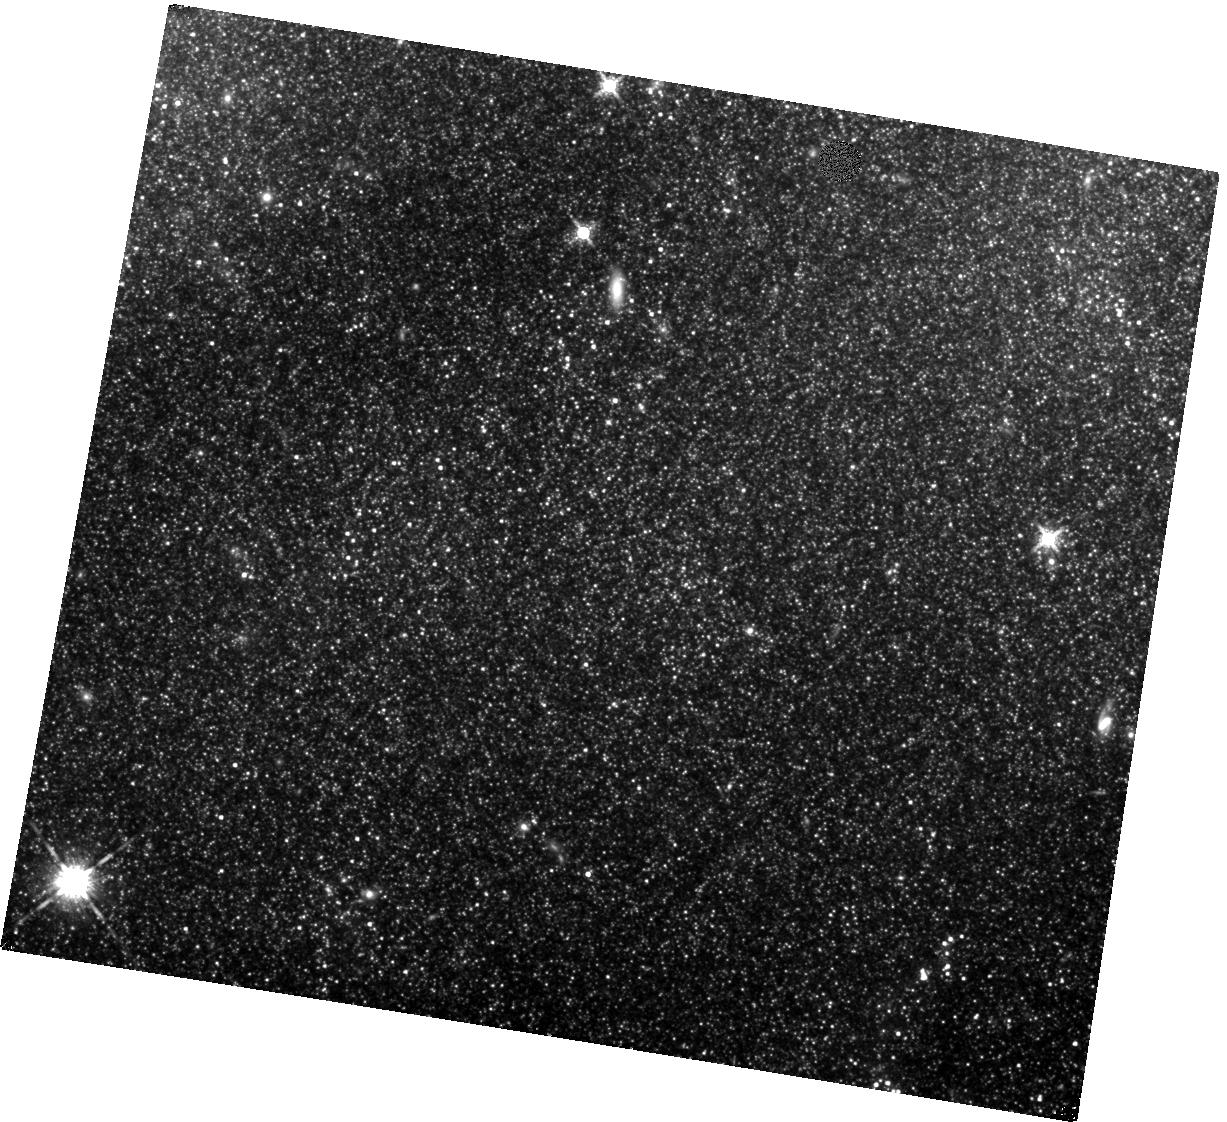
Target: SN-2011FE
Instrument: WFC3/IR
Filter: F160W
Exposure: 22 min
Observation ID: hst_16744_02_wfc3_ir_f160w_ieq602

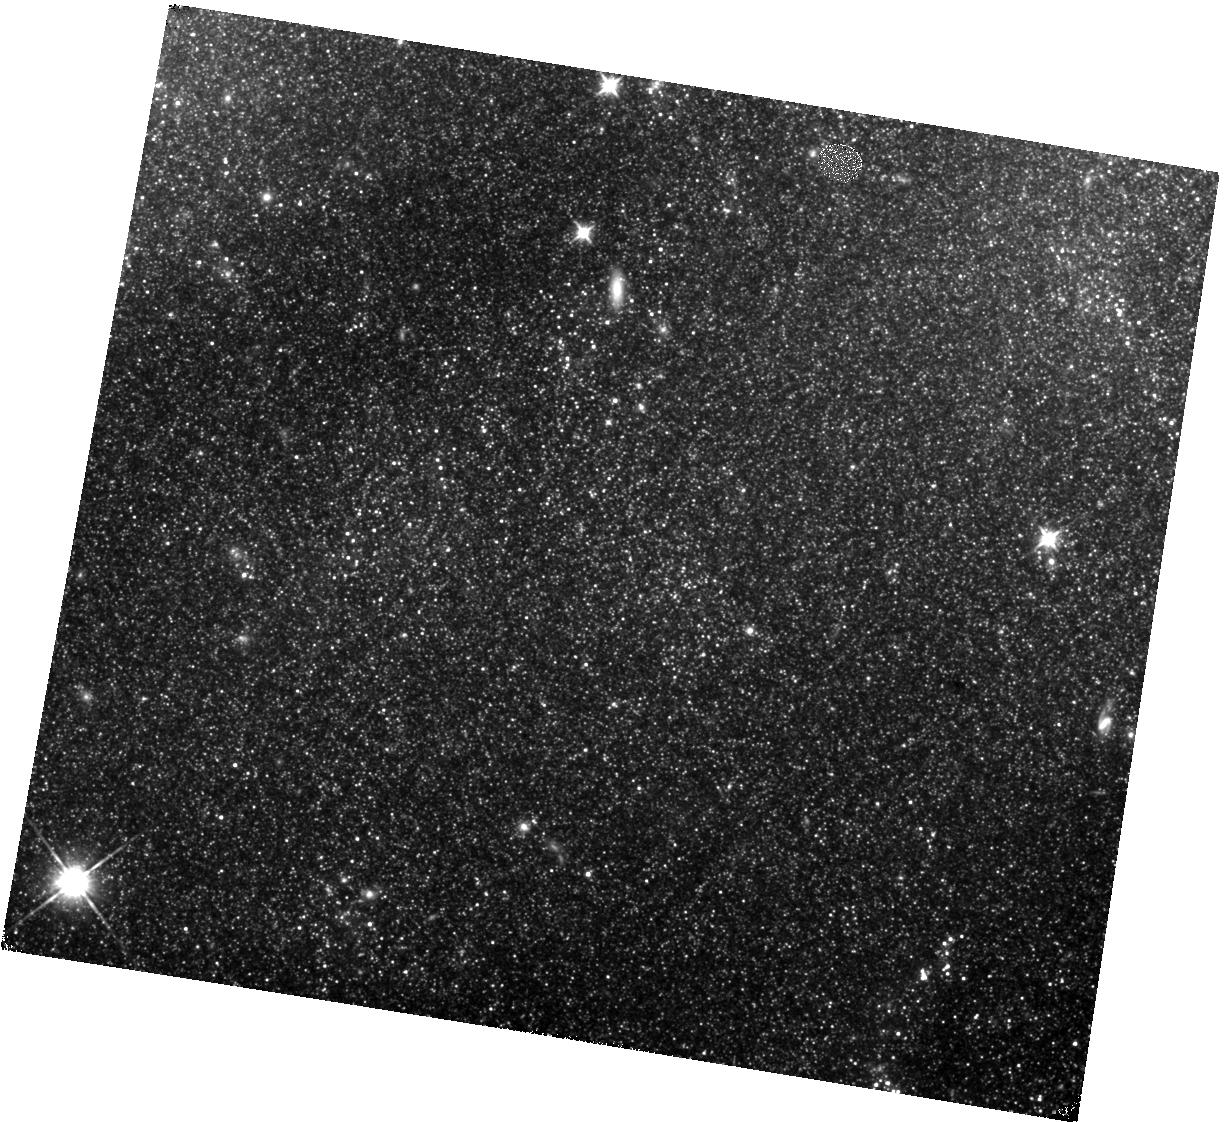
Target: SN-2011FE
Instrument: WFC3/IR
Filter: F110W
Exposure: 20 min
Observation ID: hst_16744_02_wfc3_ir_f110w_ieq602

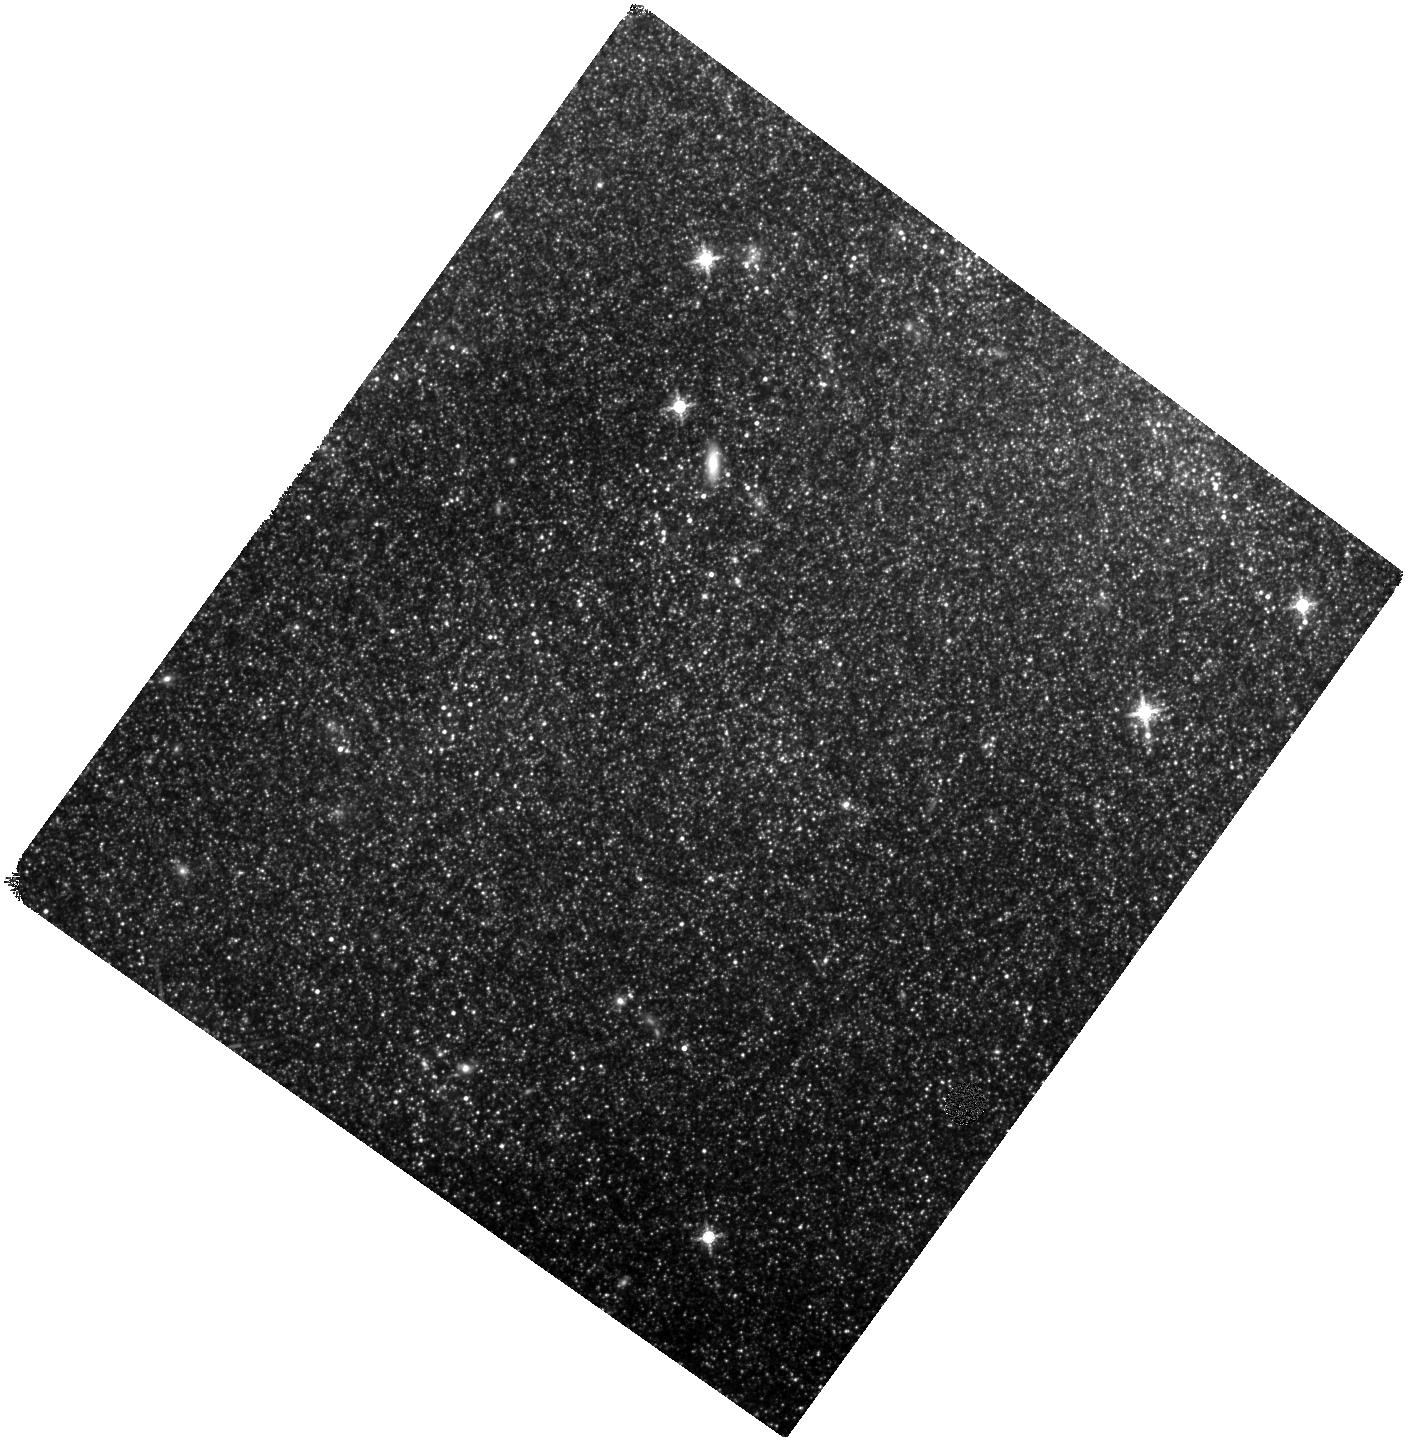
Target: SN-2011FE
Instrument: WFC3/IR
Filter: F160W
Exposure: 22 min
Observation ID: hst_16744_04_wfc3_ir_f160w_ieq604

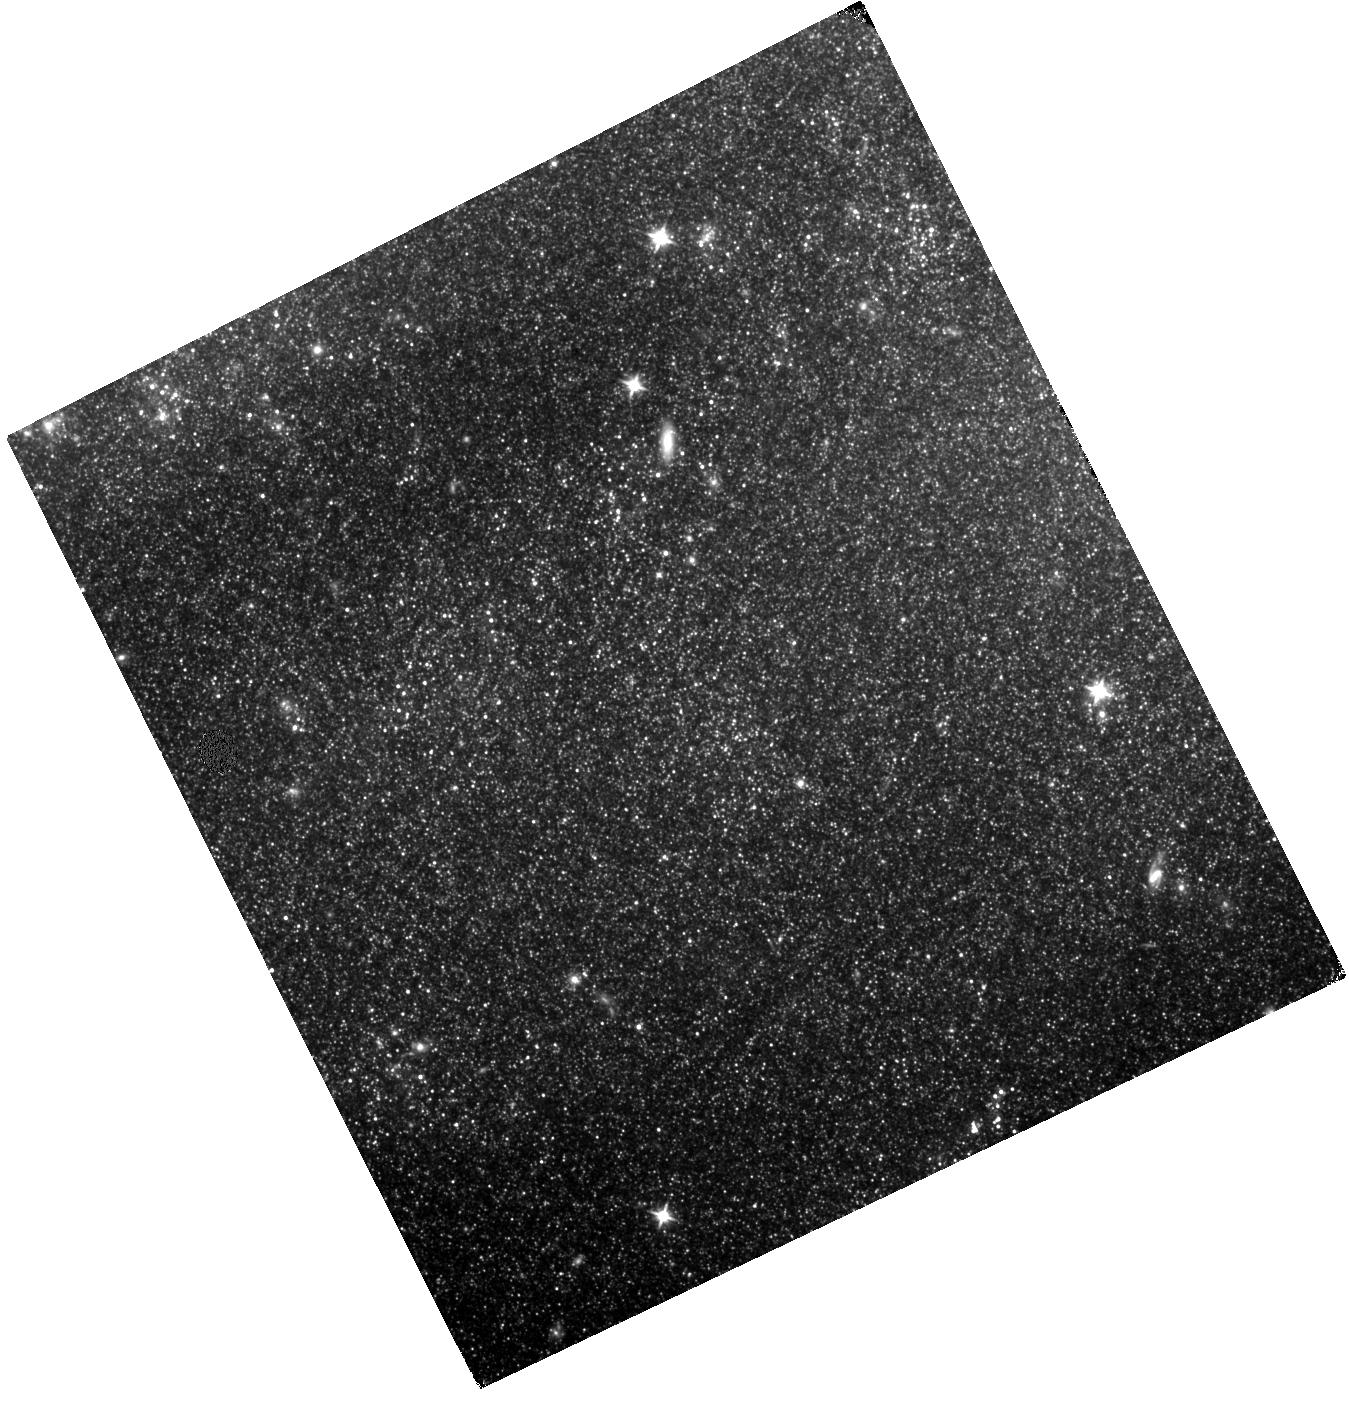
Target: SN-2011FE
Instrument: WFC3/IR
Filter: F110W
Exposure: 20 min
Observation ID: hst_16744_05_wfc3_ir_f110w_ieq605

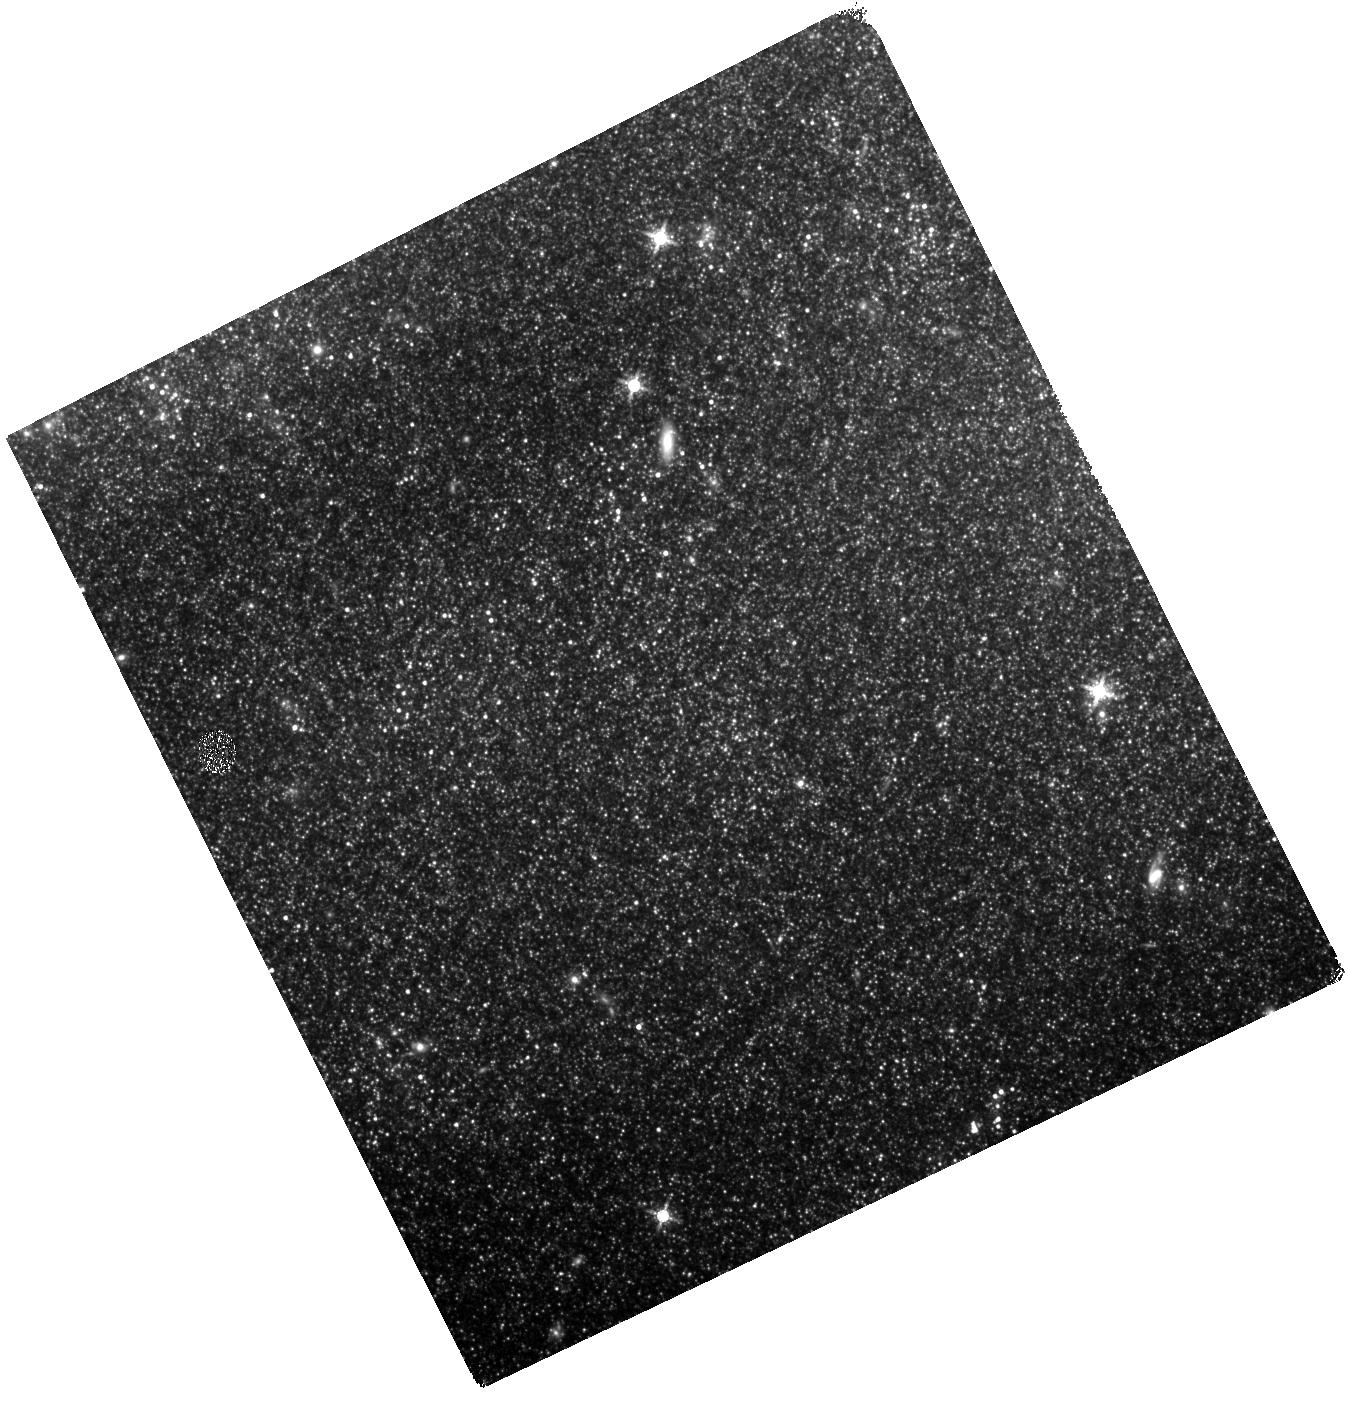
Target: SN-2011FE
Instrument: WFC3/IR
Filter: F160W
Exposure: 22 min
Observation ID: hst_16744_05_wfc3_ir_f160w_ieq605

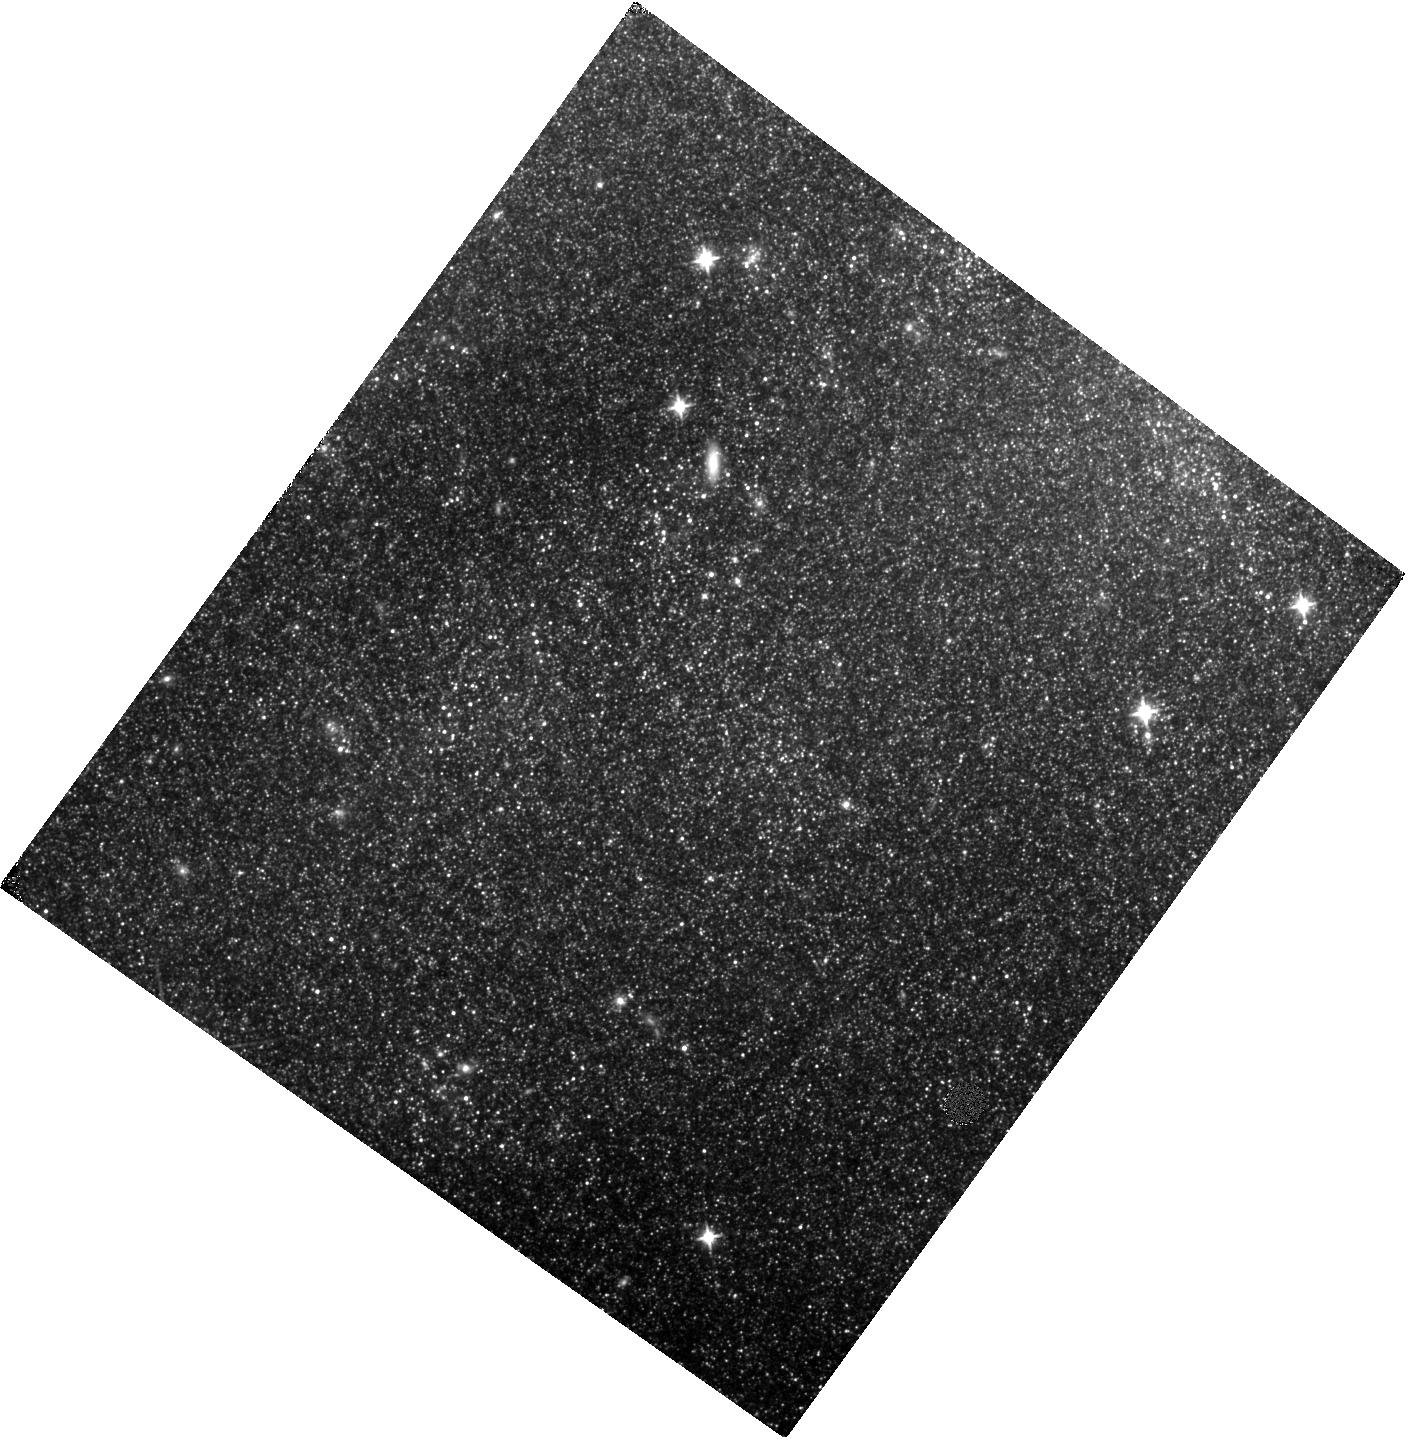
Target: SN-2011FE
Instrument: WFC3/IR
Filter: F110W
Exposure: 20 min
Observation ID: hst_16744_04_wfc3_ir_f110w_ieq604

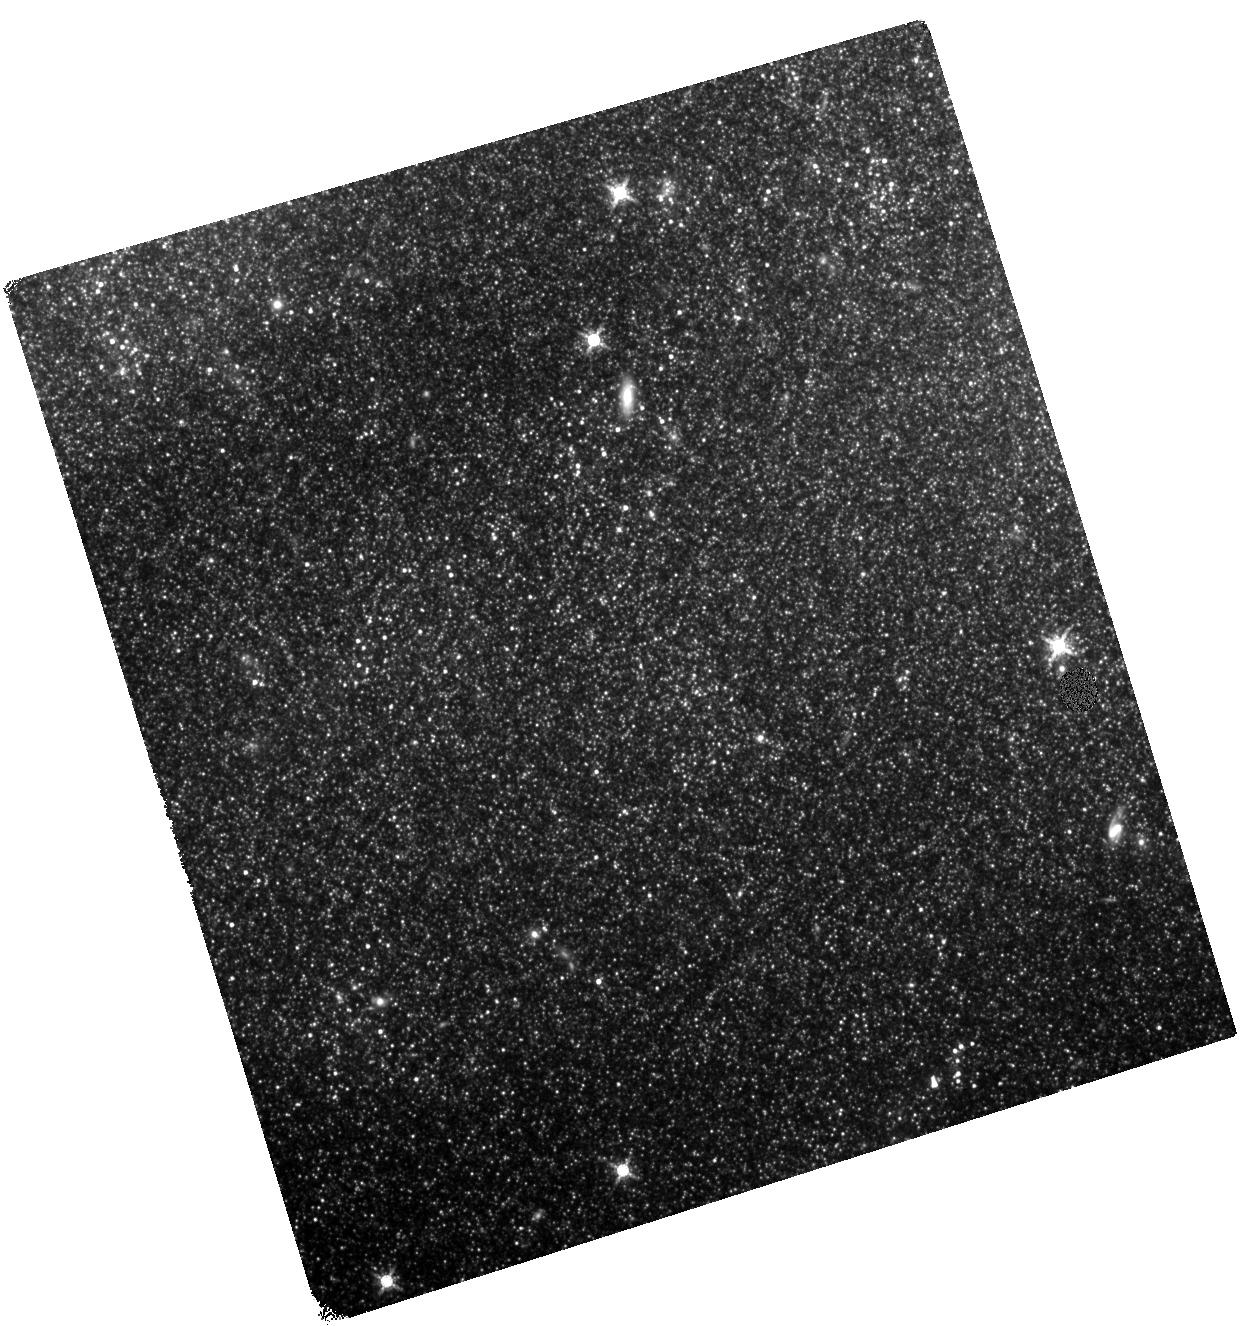
Target: SN-2011FE
Instrument: WFC3/IR
Filter: F160W
Exposure: 22 min
Observation ID: hst_16744_03_wfc3_ir_f160w_ieq603

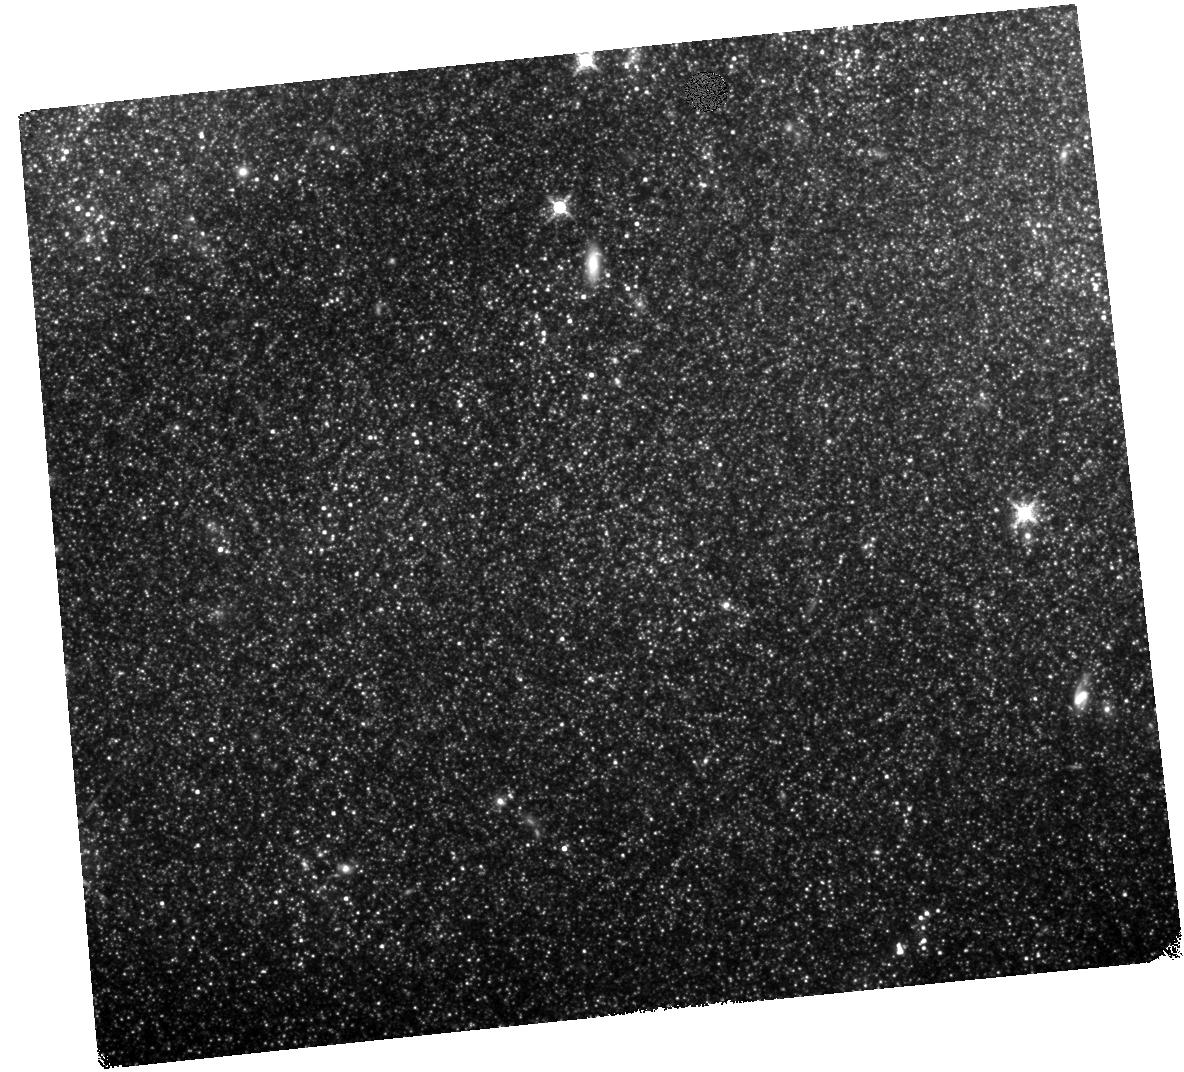
Target: SN-2011FE
Instrument: WFC3/IR
Filter: F160W
Exposure: 22 min
Observation ID: hst_16744_01_wfc3_ir_f160w_ieq601

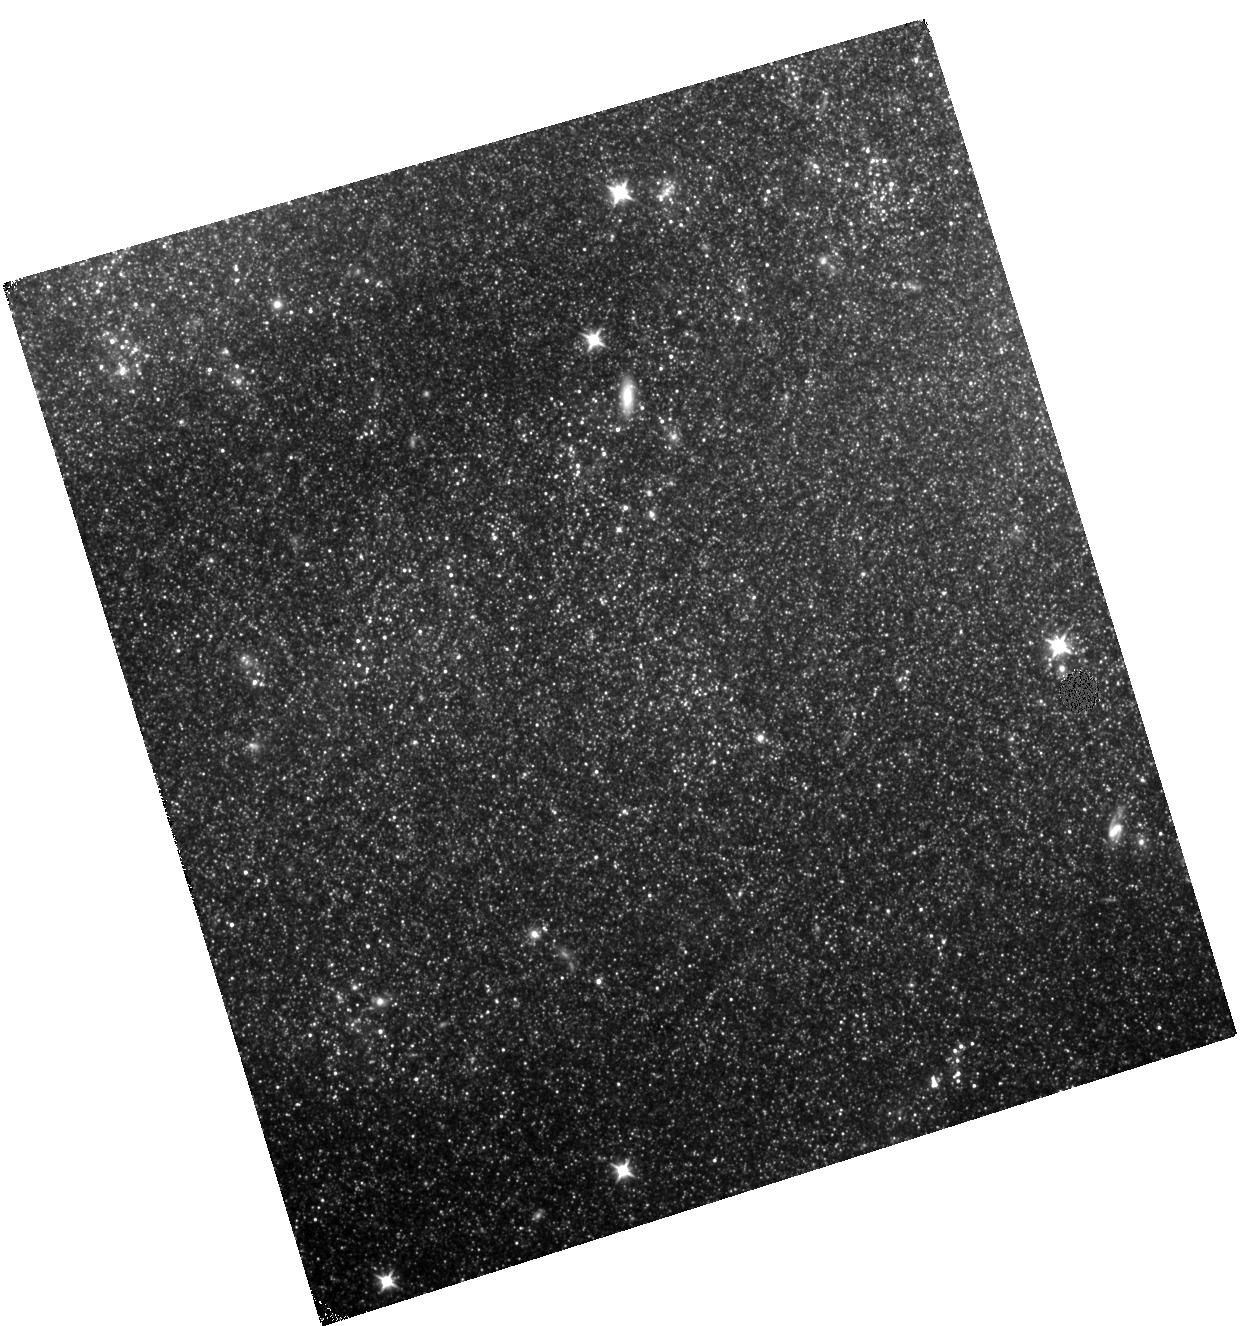
Target: SN-2011FE
Instrument: WFC3/IR
Filter: F110W
Exposure: 20 min
Observation ID: hst_16744_03_wfc3_ir_f110w_ieq603

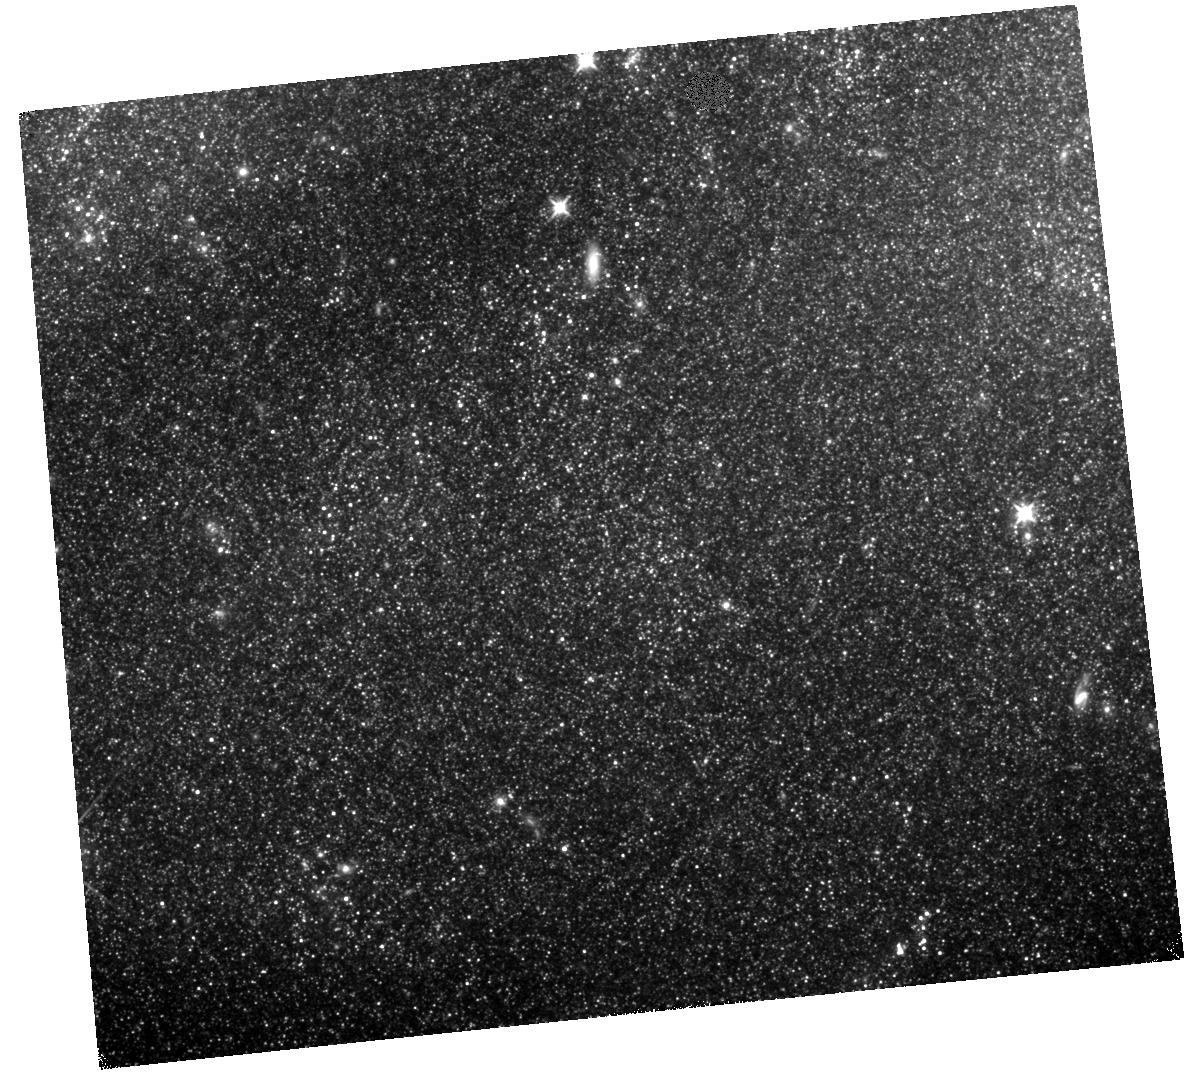
Target: SN-2011FE
Instrument: WFC3/IR
Filter: F110W
Exposure: 20 min
Observation ID: hst_16744_01_wfc3_ir_f110w_ieq601

A Mira Distance to M101: Towards a Sub-3% Hubble Constant with Miras and a NIR Candle for JWST and Roman (PI: Huang, Caroline)

The discrepancy between local measurements of the Hubble constant (H0) and the value inferred from observations of the CMB may be our strongest indication of physics beyond a Lambda-CDM cosmological model. Direct, distance-ladder measurements of the H0 rely primarily on Cepheids and the Tip of the Red Giant Branch (TRGB) to calibrate the luminosity of Type Ia supernovae (SN Ia). Here we propose an independent approach using Mira variables. Miras can check existing Cepheid and TRGB measurements while extending the distance ladder in the era of infrared space missions such as JWST and Roman Space Telescope, which will have difficulty discovering Cepheids. Miras are pulsating variable stars that follow tight (~0.12 mag scatter) Period-Luminosity Relations (PLRs) in the near-infrared (NIR). Short-period Miras (P < 400 d) have NIR luminosities up to 2 mag brighter than TRGB and are a ubiquitous older population that have already been used to calibrate H0 with 5% uncertainty. Long-period Miras (P > 400 d) are highly luminous and follow a different PLR from short-period Miras. We will (1) obtain a new distance measurement to this galaxy using short-period Miras, resulting in a sub-3% calibration of H0 with Miras when combined with existing Mira-SN Ia hosts; (2) discover long- period Miras with HST for the first time; (3) cross-correlate long-period variables discovered in HST with Spitzer IR observations. To do this, we propose to obtain 5 epochs of near-infrared observation in M101, to study Miras in the field of SN Ia 2011fe. Combining these with archival observations of the late-time lightcurve of SN 2011fe results in ~10 epochs of observation with a baseline of ~3000 days.